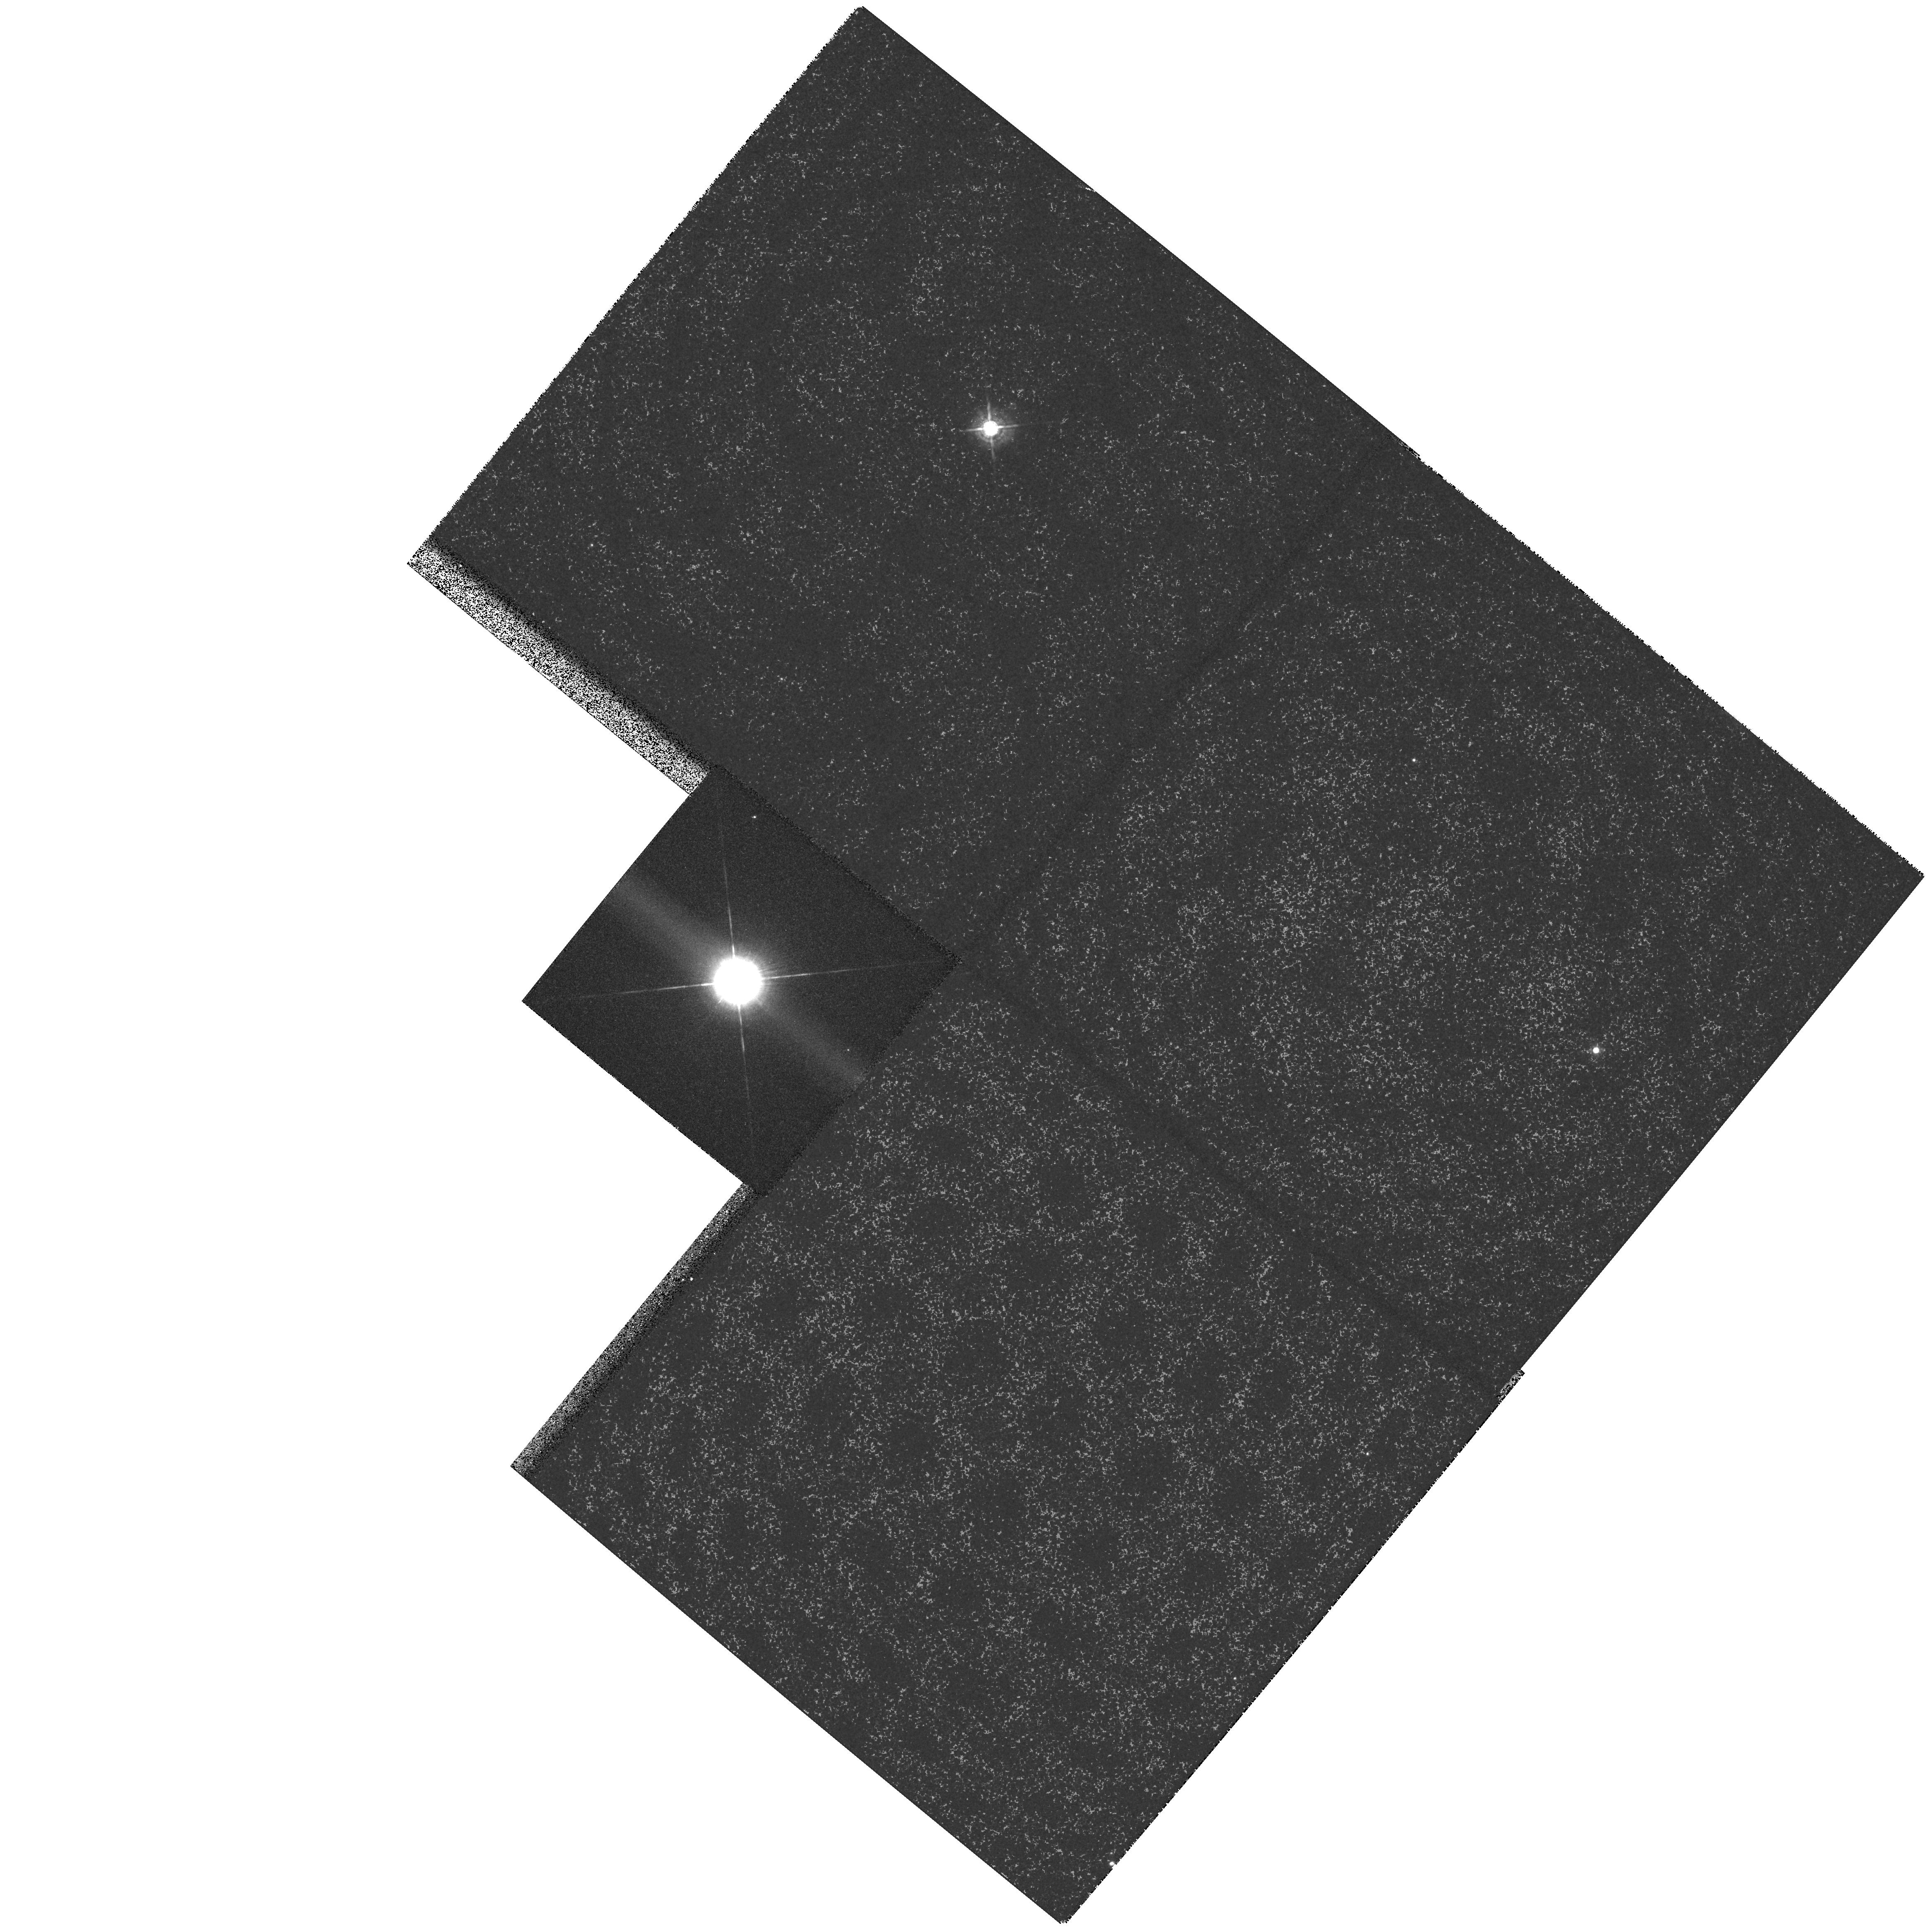
Target: HD56126
Instrument: WFPC2/PC
Filter: F547M
Exposure: 2 min
Observation ID: hst_6737_01_wfpc2_pc_f547m_u3mm01

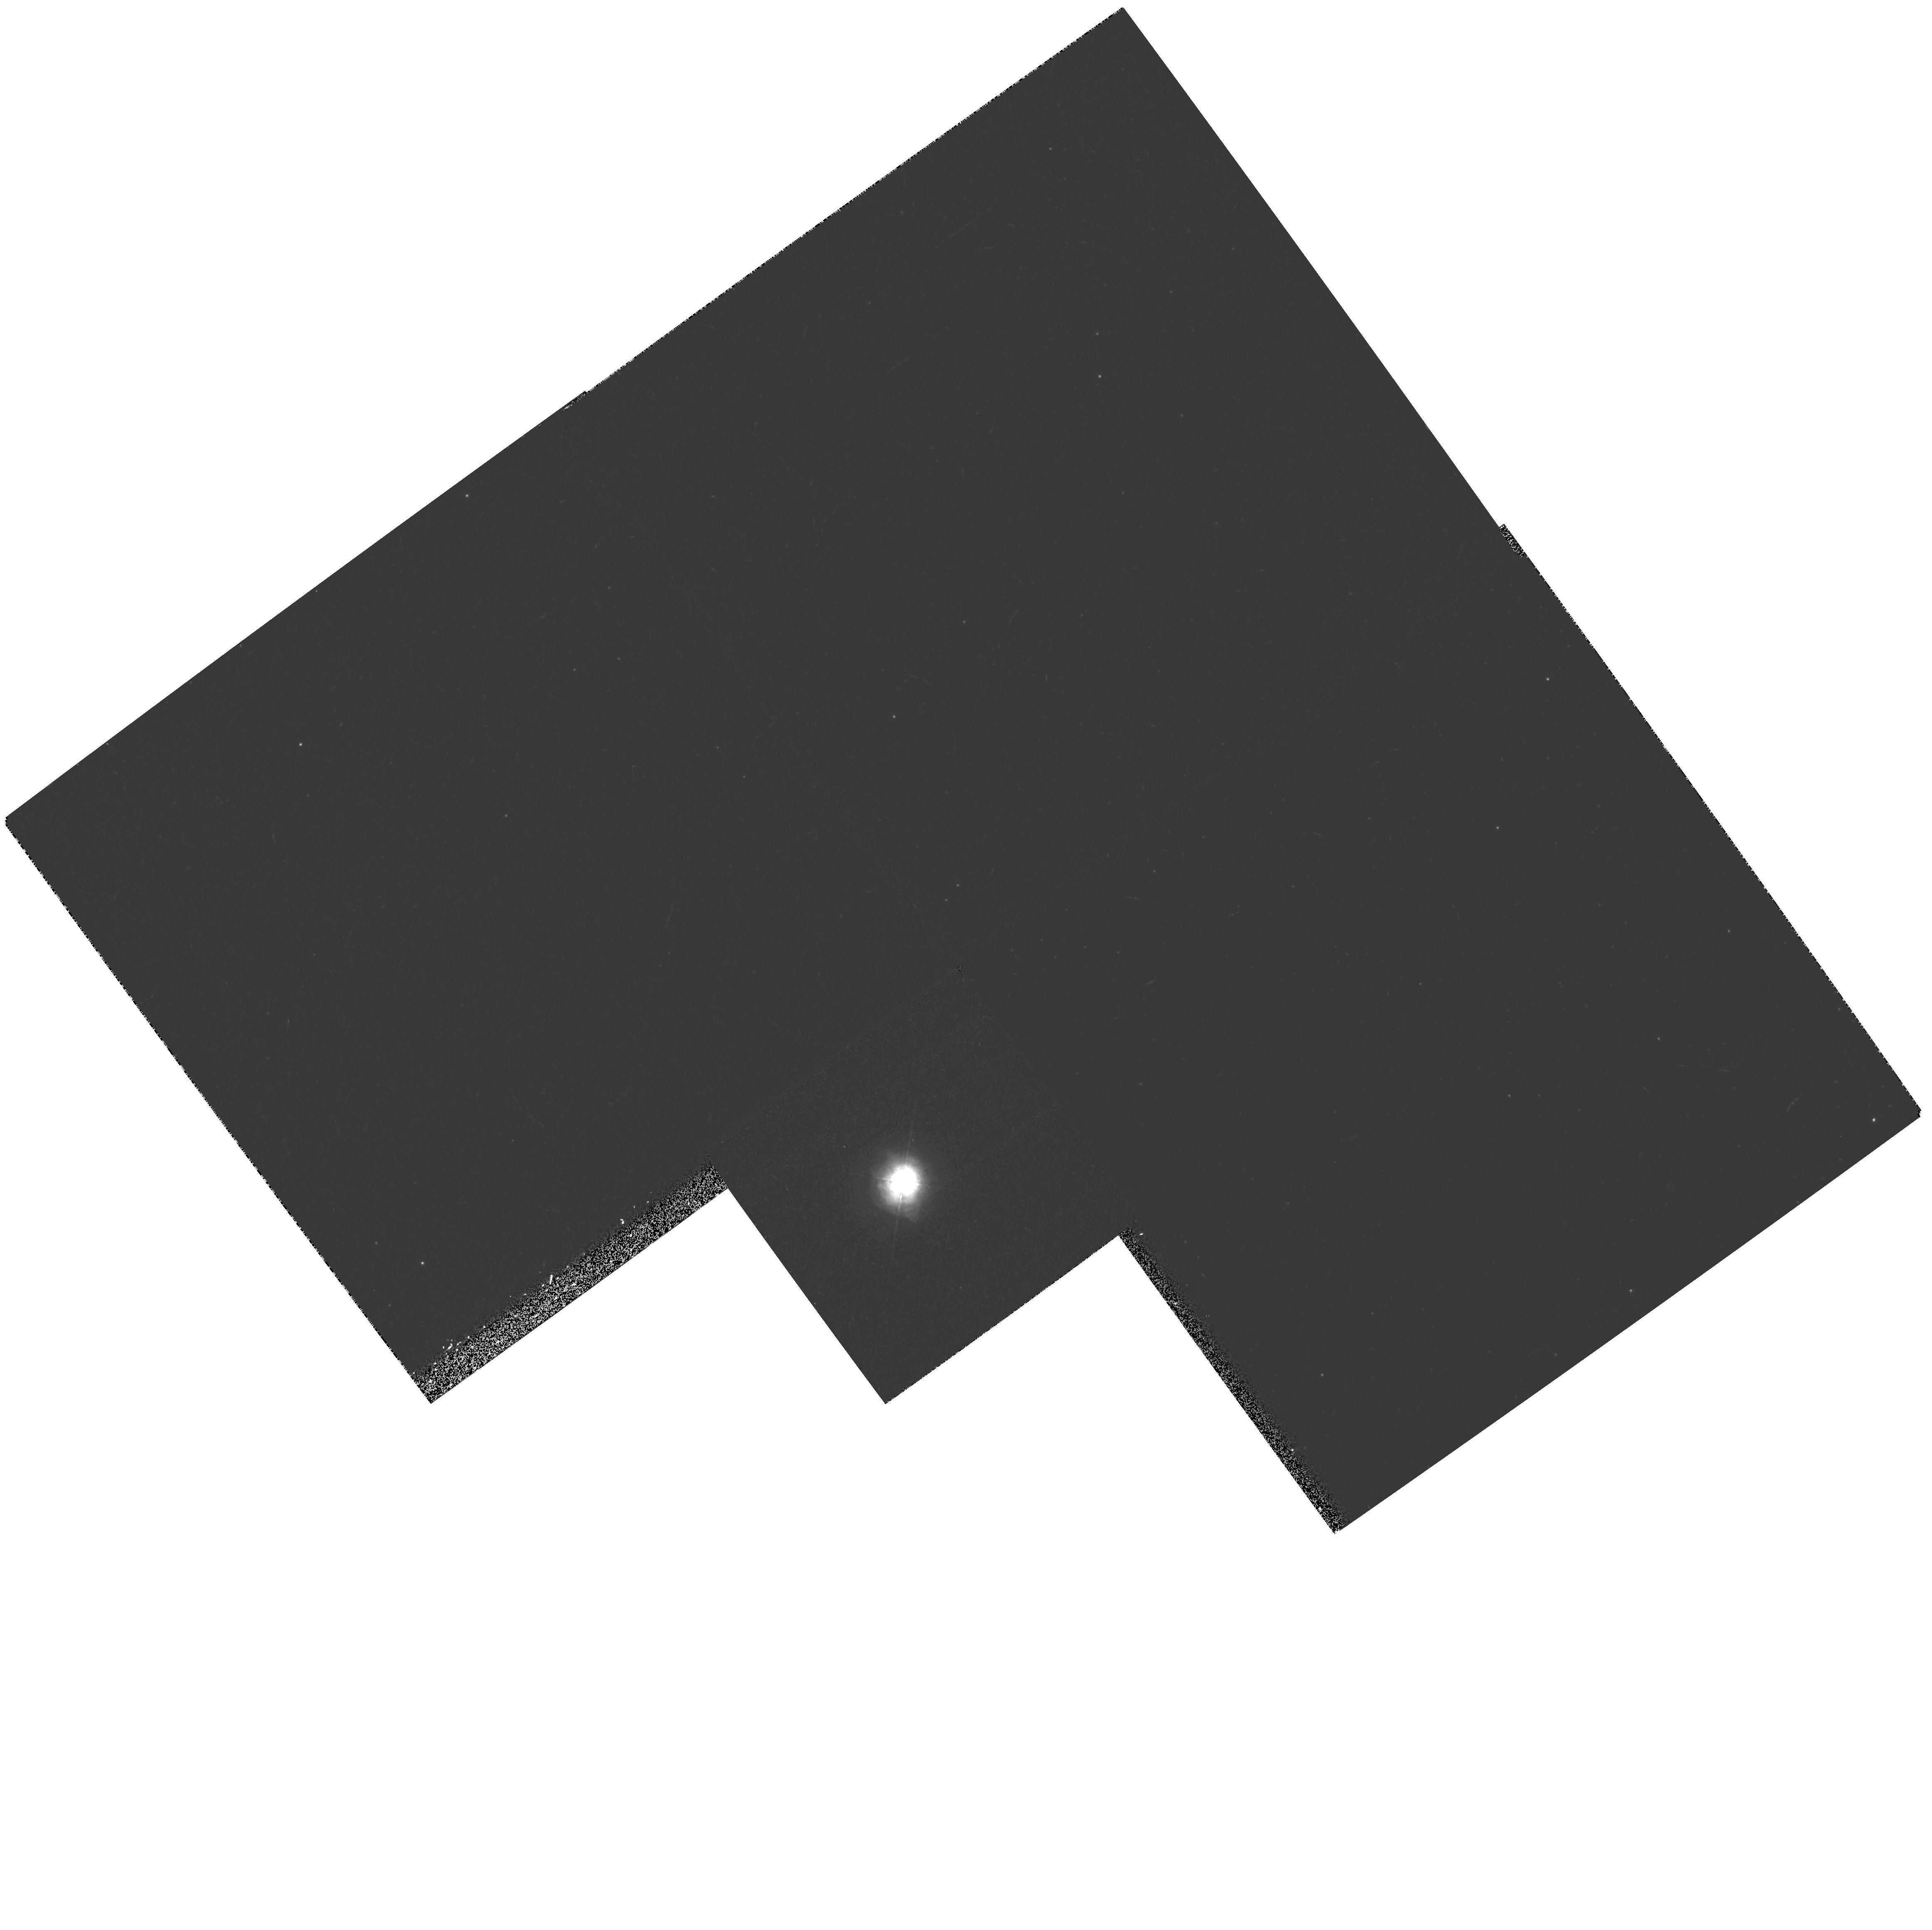
Target: HD179821
Instrument: WFPC2/PC
Filter: F410M
Exposure: 12 min
Observation ID: hst_6737_02_wfpc2_pc_f410m_u3mm02

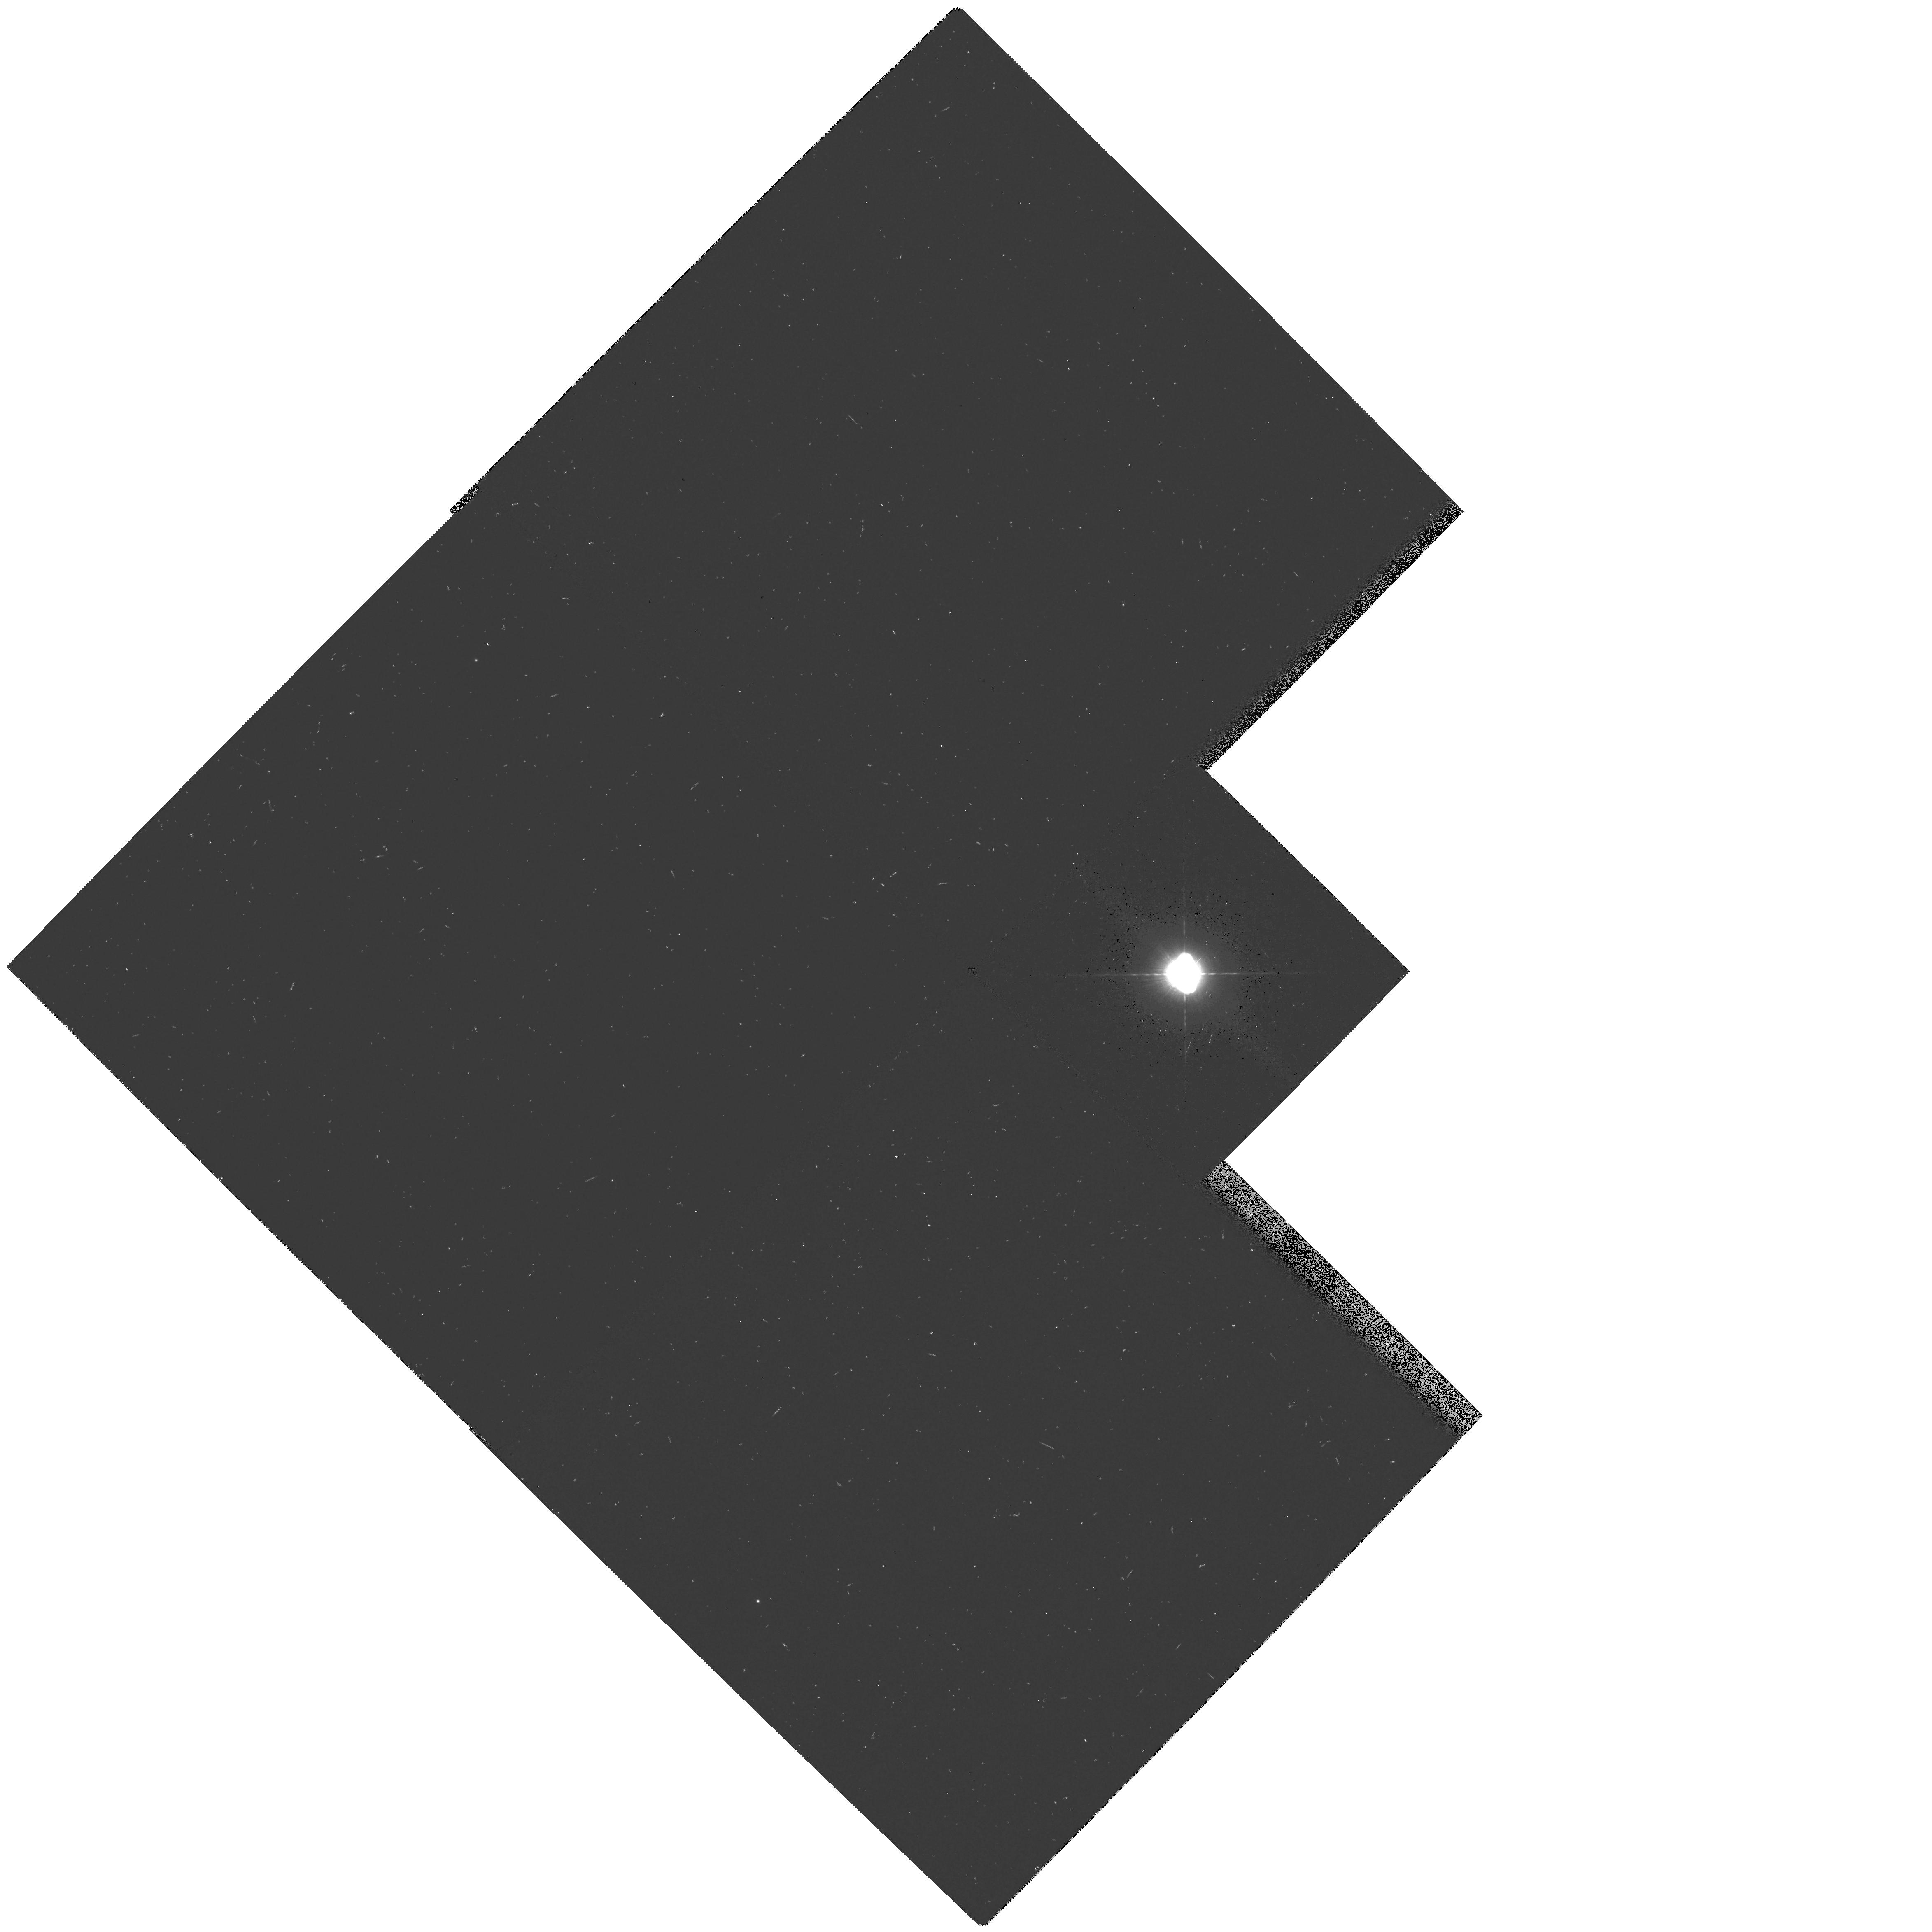
Target: HD161796
Instrument: WFPC2/PC
Filter: F410M
Exposure: 4 min
Observation ID: hst_6737_a3_wfpc2_pc_f410m_u3mma3

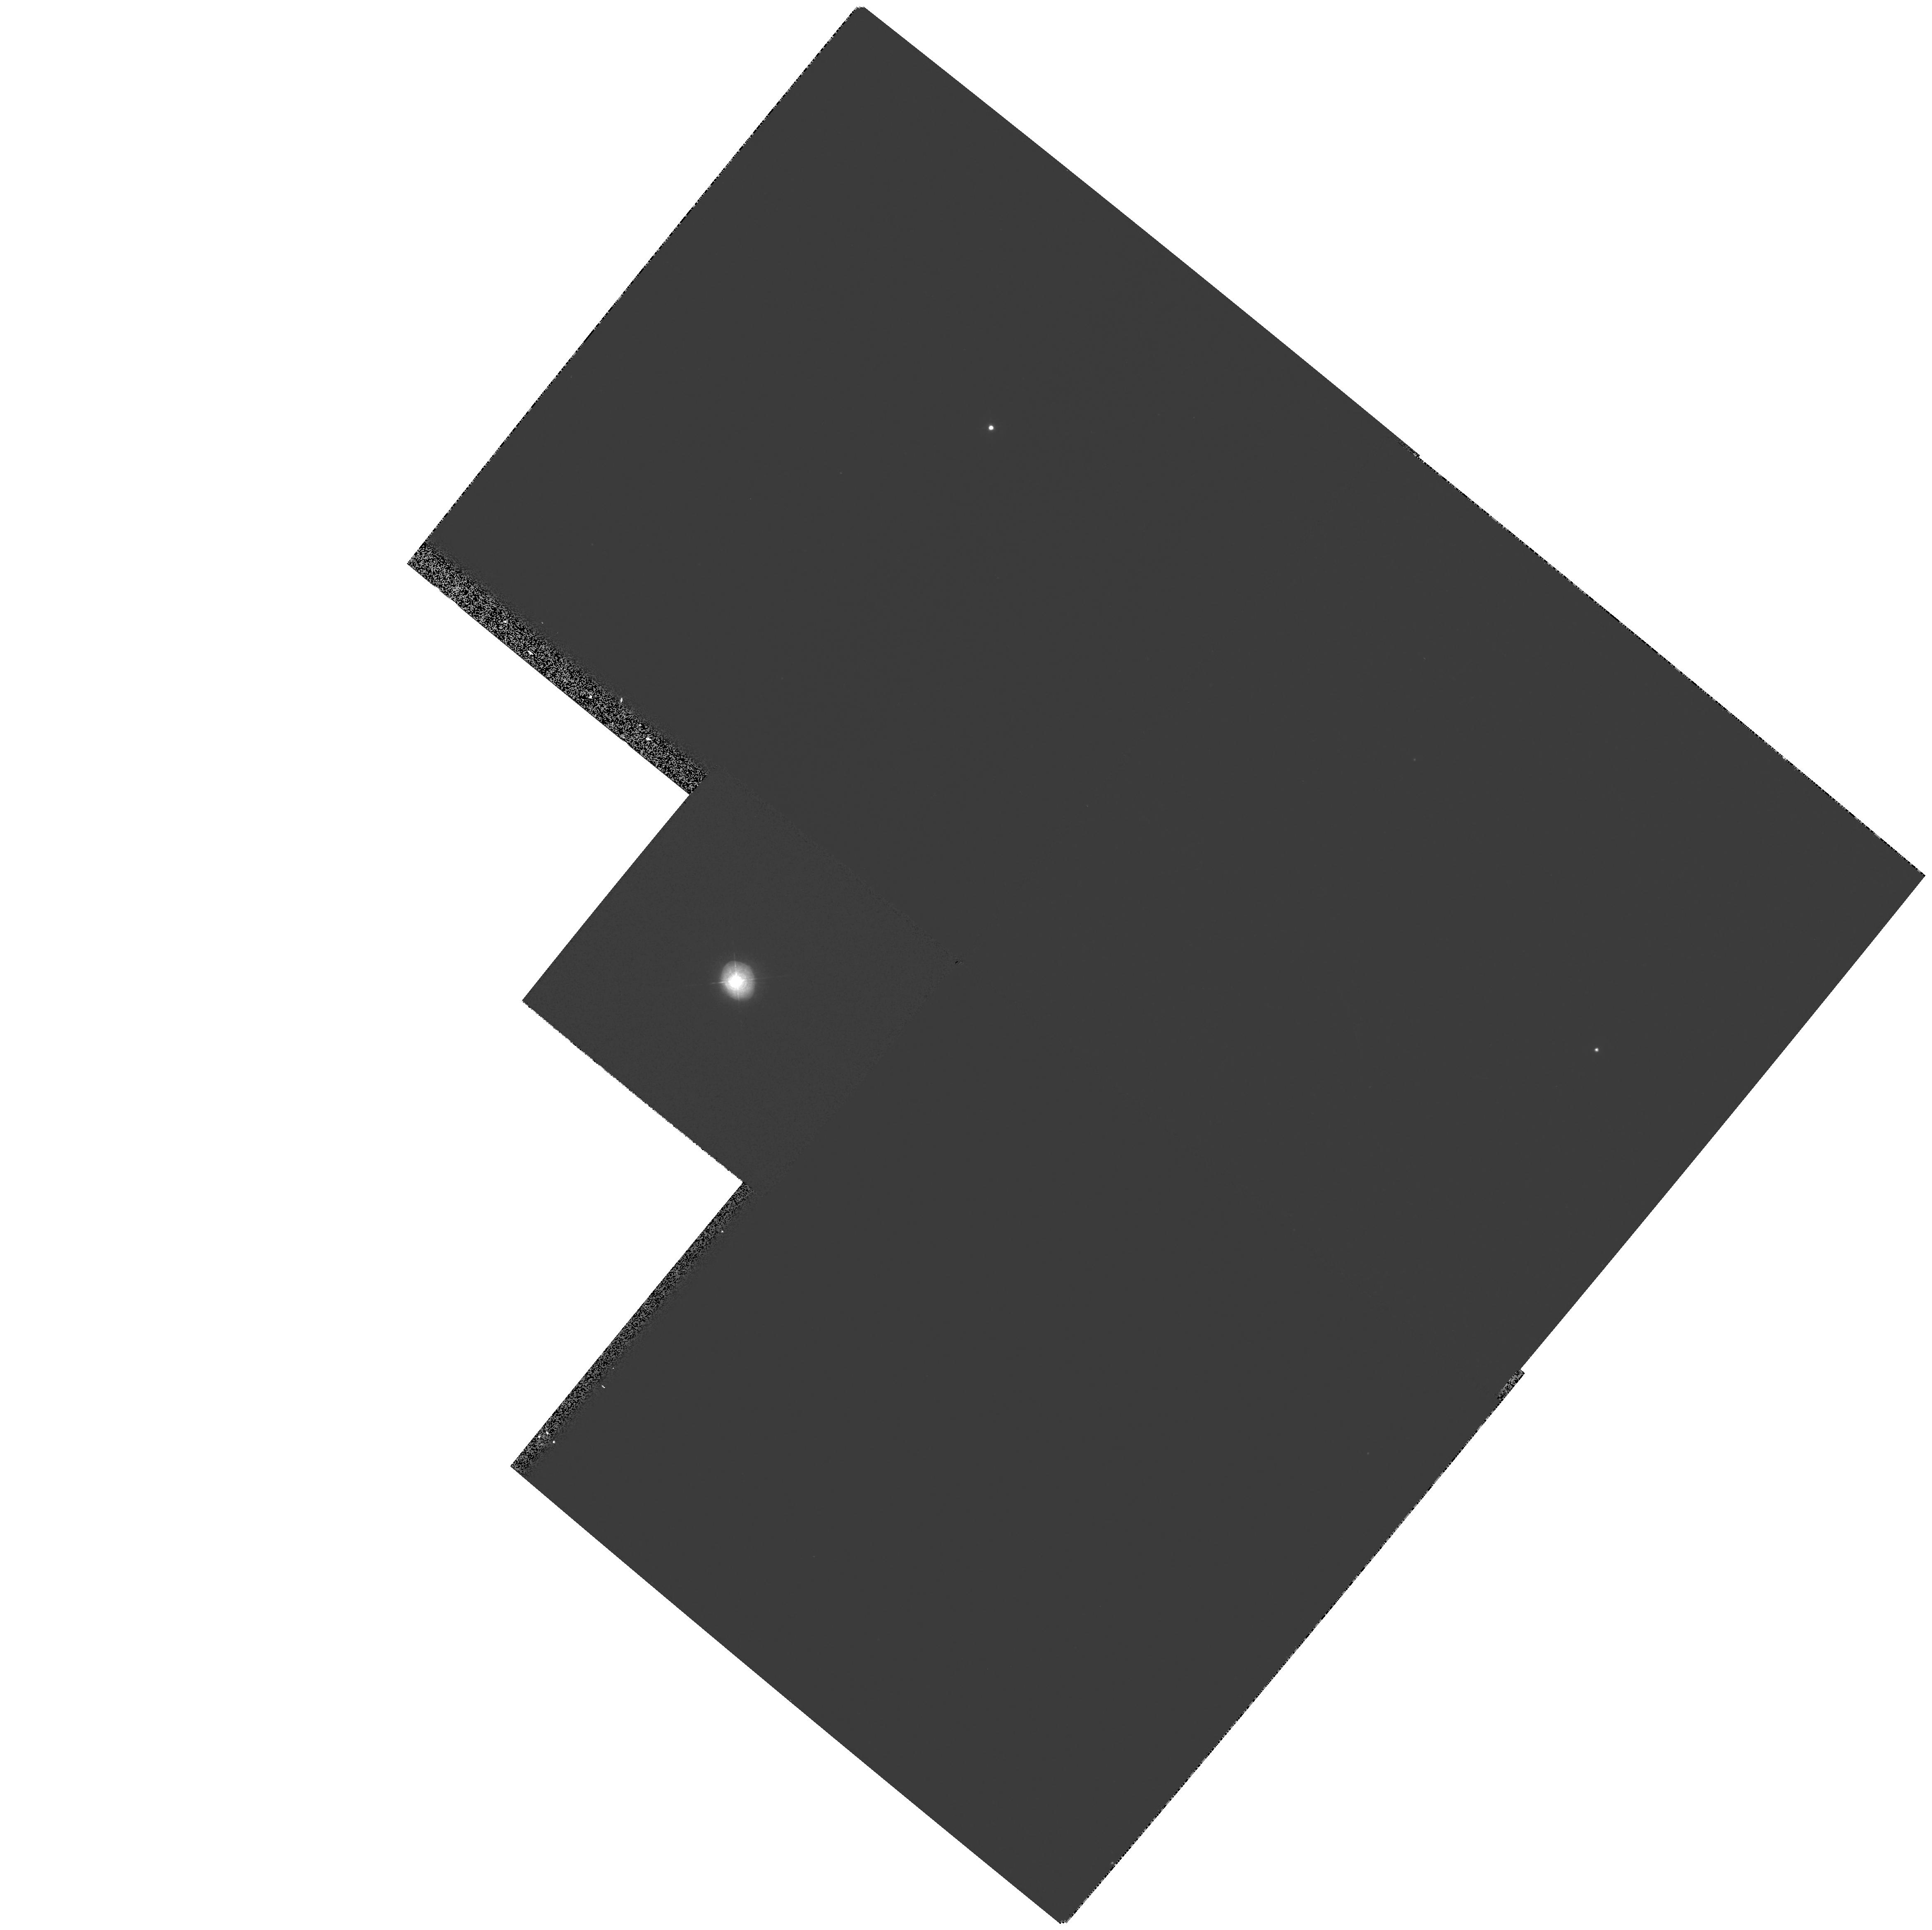
Target: HD56126
Instrument: WFPC2/PC
Filter: F410M
Exposure: 6 min
Observation ID: hst_6737_01_wfpc2_pc_f410m_u3mm01

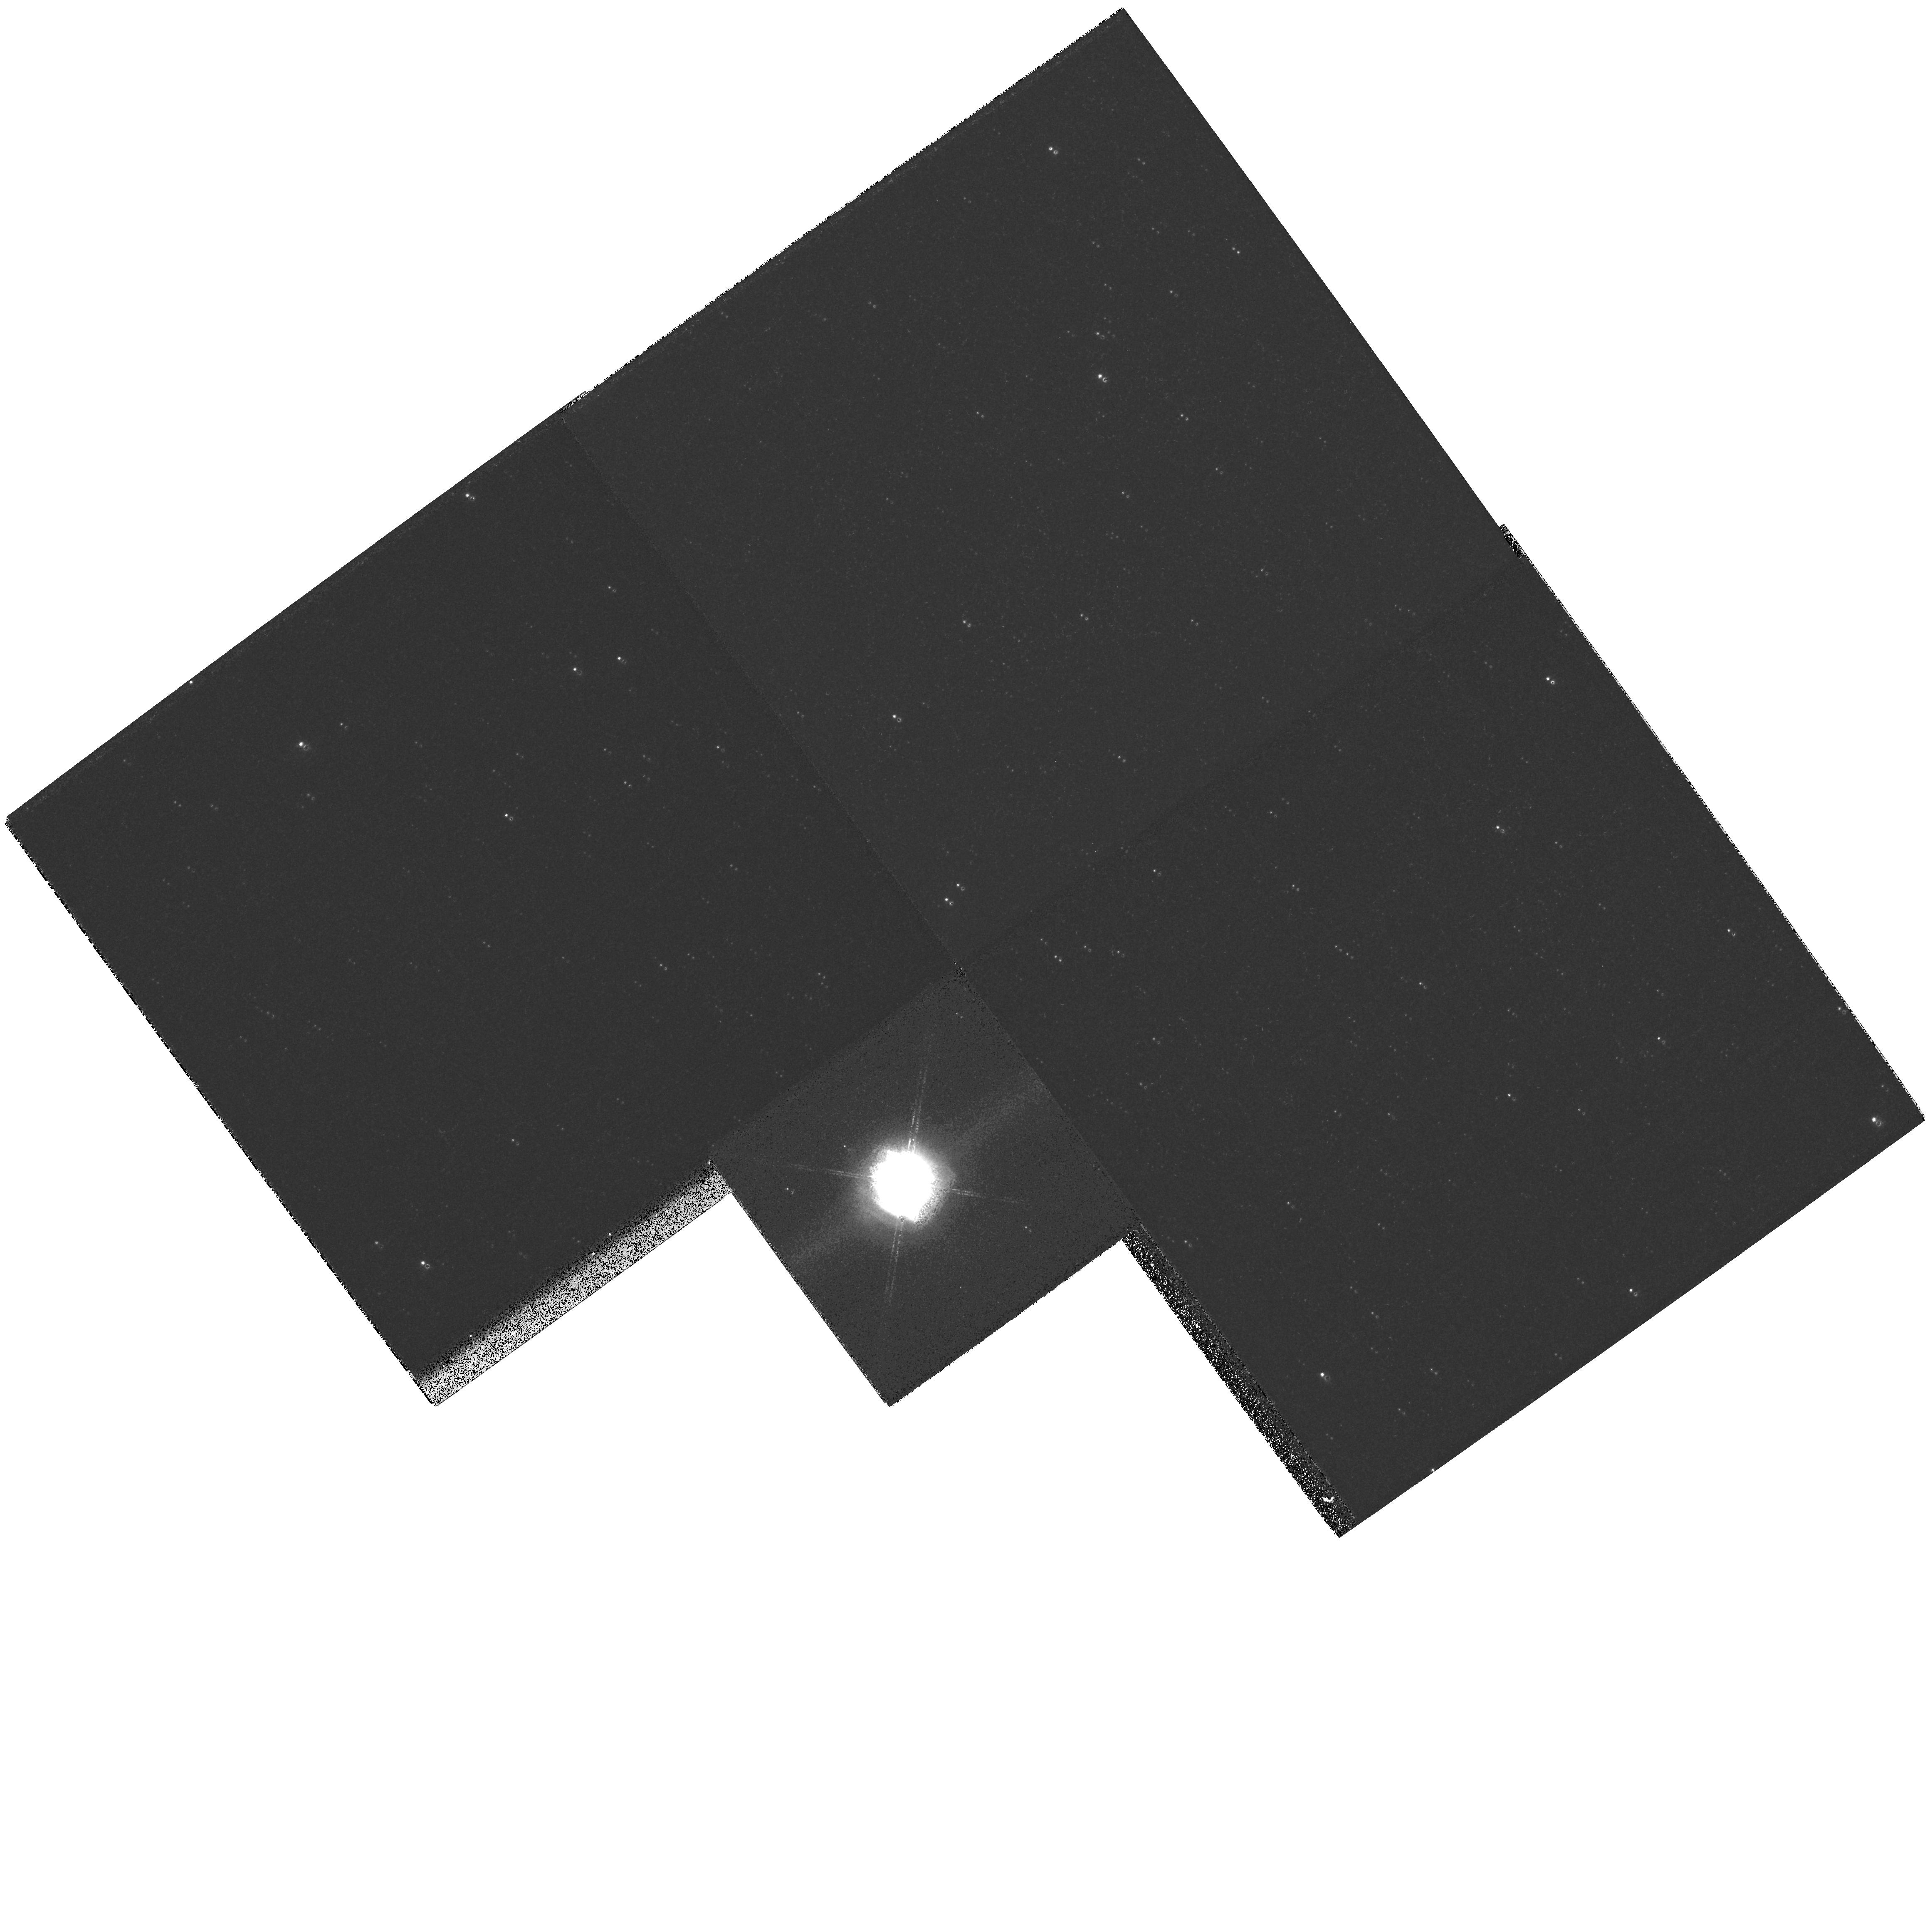
Target: HD179821
Instrument: WFPC2/PC
Filter: F547M
Exposure: 2 min
Observation ID: hst_6737_02_wfpc2_pc_f547m_u3mm02

Imaging Reflection Nebulosity in Three Post-AGB Objects (PI: Meixner, Margaret)

We propose to image the reflection nebulosity of three post- AGB stars, HD56126, HD161796 and HD179821. From our mid- infrared (8-13\m) images, we have determined that all three are surrounded by 2-4" sized dust shells that have a remarkable structure: a geometrically thin, elliptical shell with equatorial density enhancements. The purpose of the HST observations is to image the reflection nebulosity that we expect to be there, but has not yet been observed because ground based resolution is too poor to separate the bright central stars (m_v=7.2-8.3) from the less bright reflection nebulosity. We expect to see a bipolar reflection nebula that is perpendicular to the dusty torus observed in the mid-IR and we may also find large reflection nebula halos and multi-rings indicative of multiple mass loss episodes. We will analyze these data with our mid-IR images using an axially symmetric dust code from which we will derive mass loss rates and pole to equator density ratios. These observations and analysis will provide crucial clues to the physical mechanism that drives the final mass loss stages of AGB stars and that inevitably steers the course of the star's evolution towards the planetary nebula phase. The physical mechanism of stellar mass loss on the AGB is one of the unsolved problems in stellar astrophysics. This AGB mass loss enriches the ISM from which the next generation of stars are born, forming a link between the AGB mass loss problem and the rest of astrophysical phenomena.